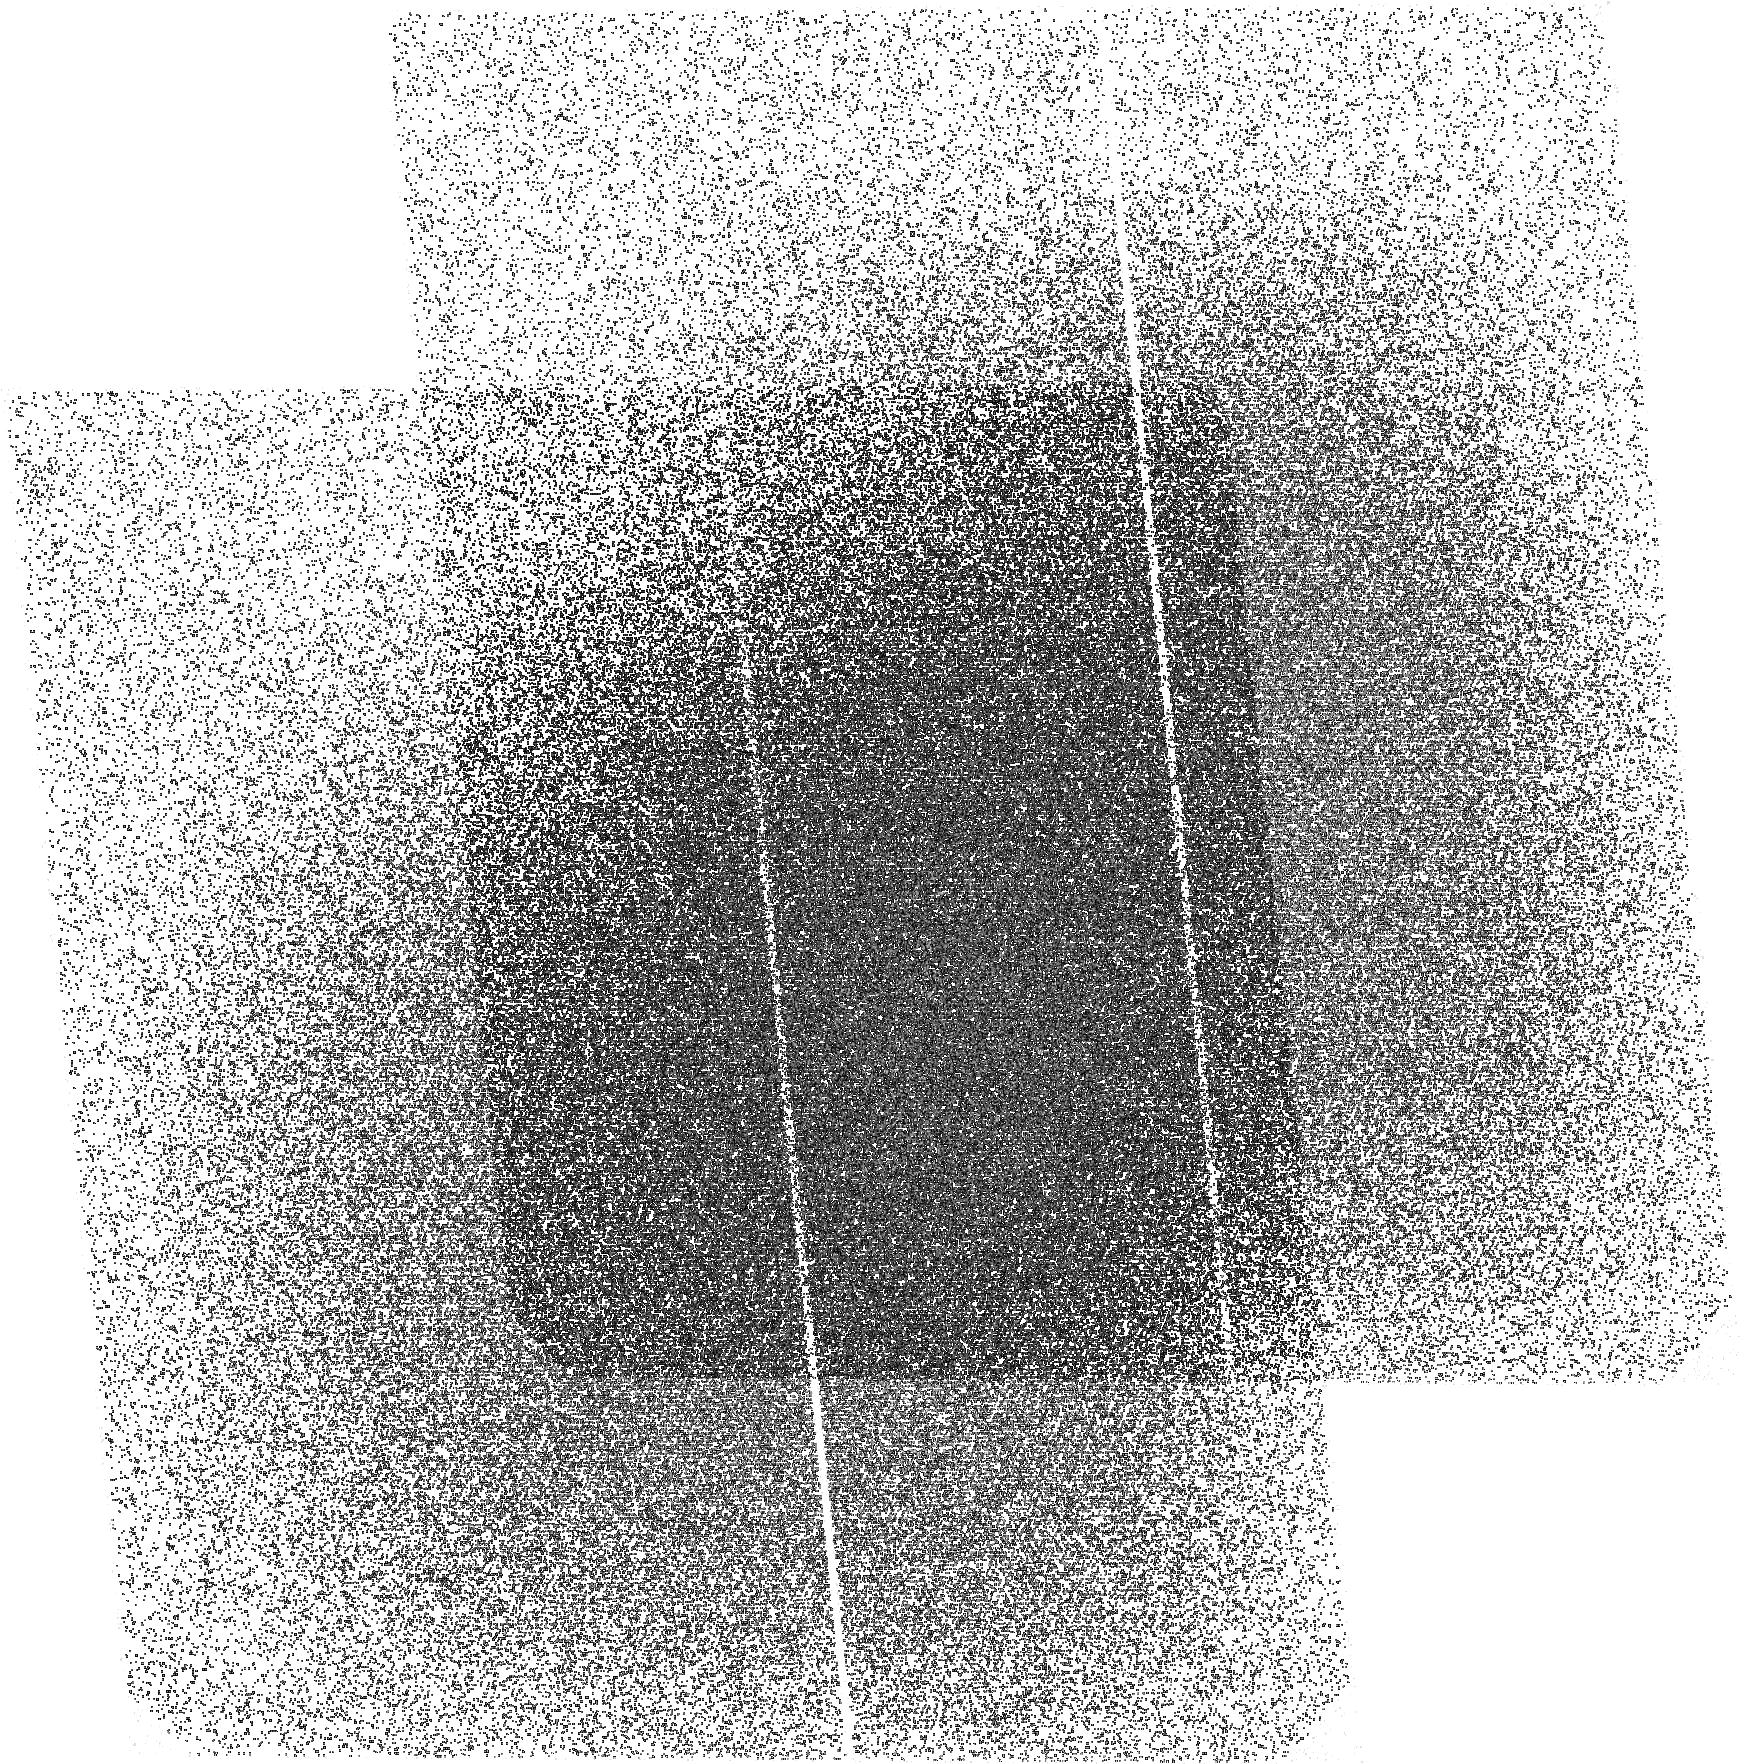
Target: WFPCUDF1-1
Instrument: ACS/SBC
Filter: F150LP
Exposure: 1.4 h
Observation ID: hst_10403_28_acs_sbc_f150lp_j96028

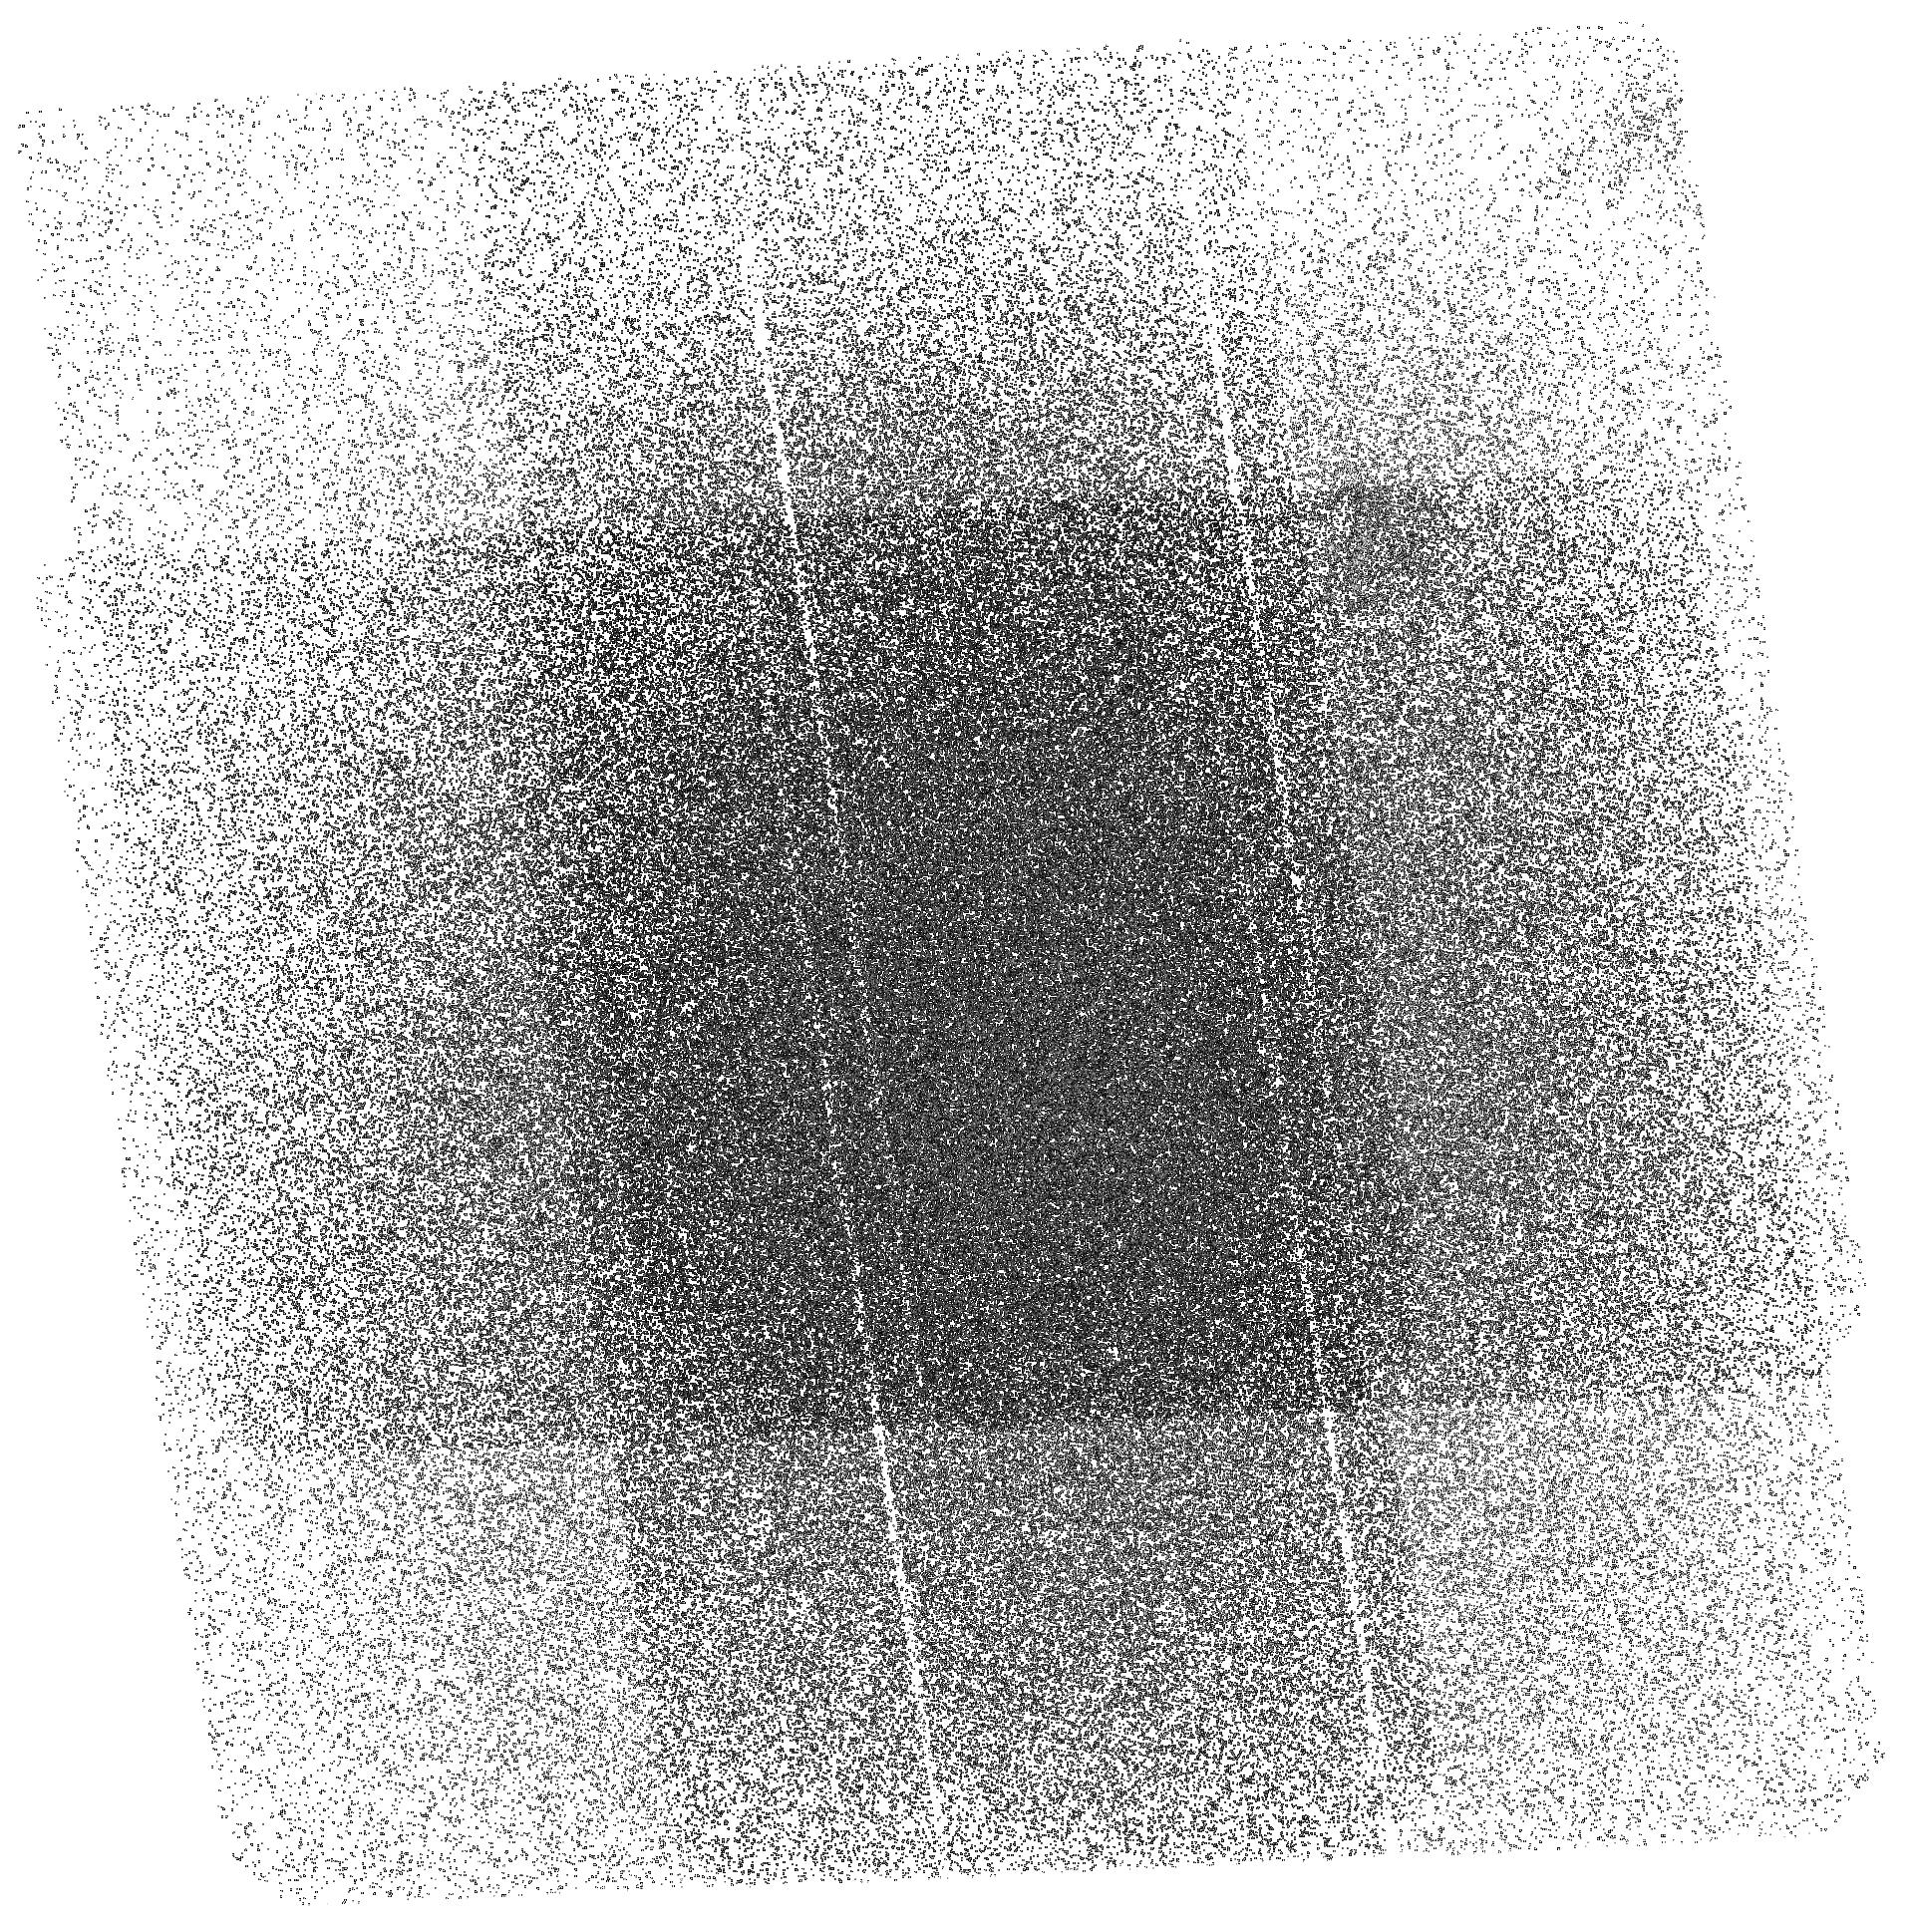
Target: SBCUDF4-4
Instrument: ACS/SBC
Filter: F150LP
Exposure: 1.5 h
Observation ID: hst_10403_19_acs_sbc_f150lp_j96019

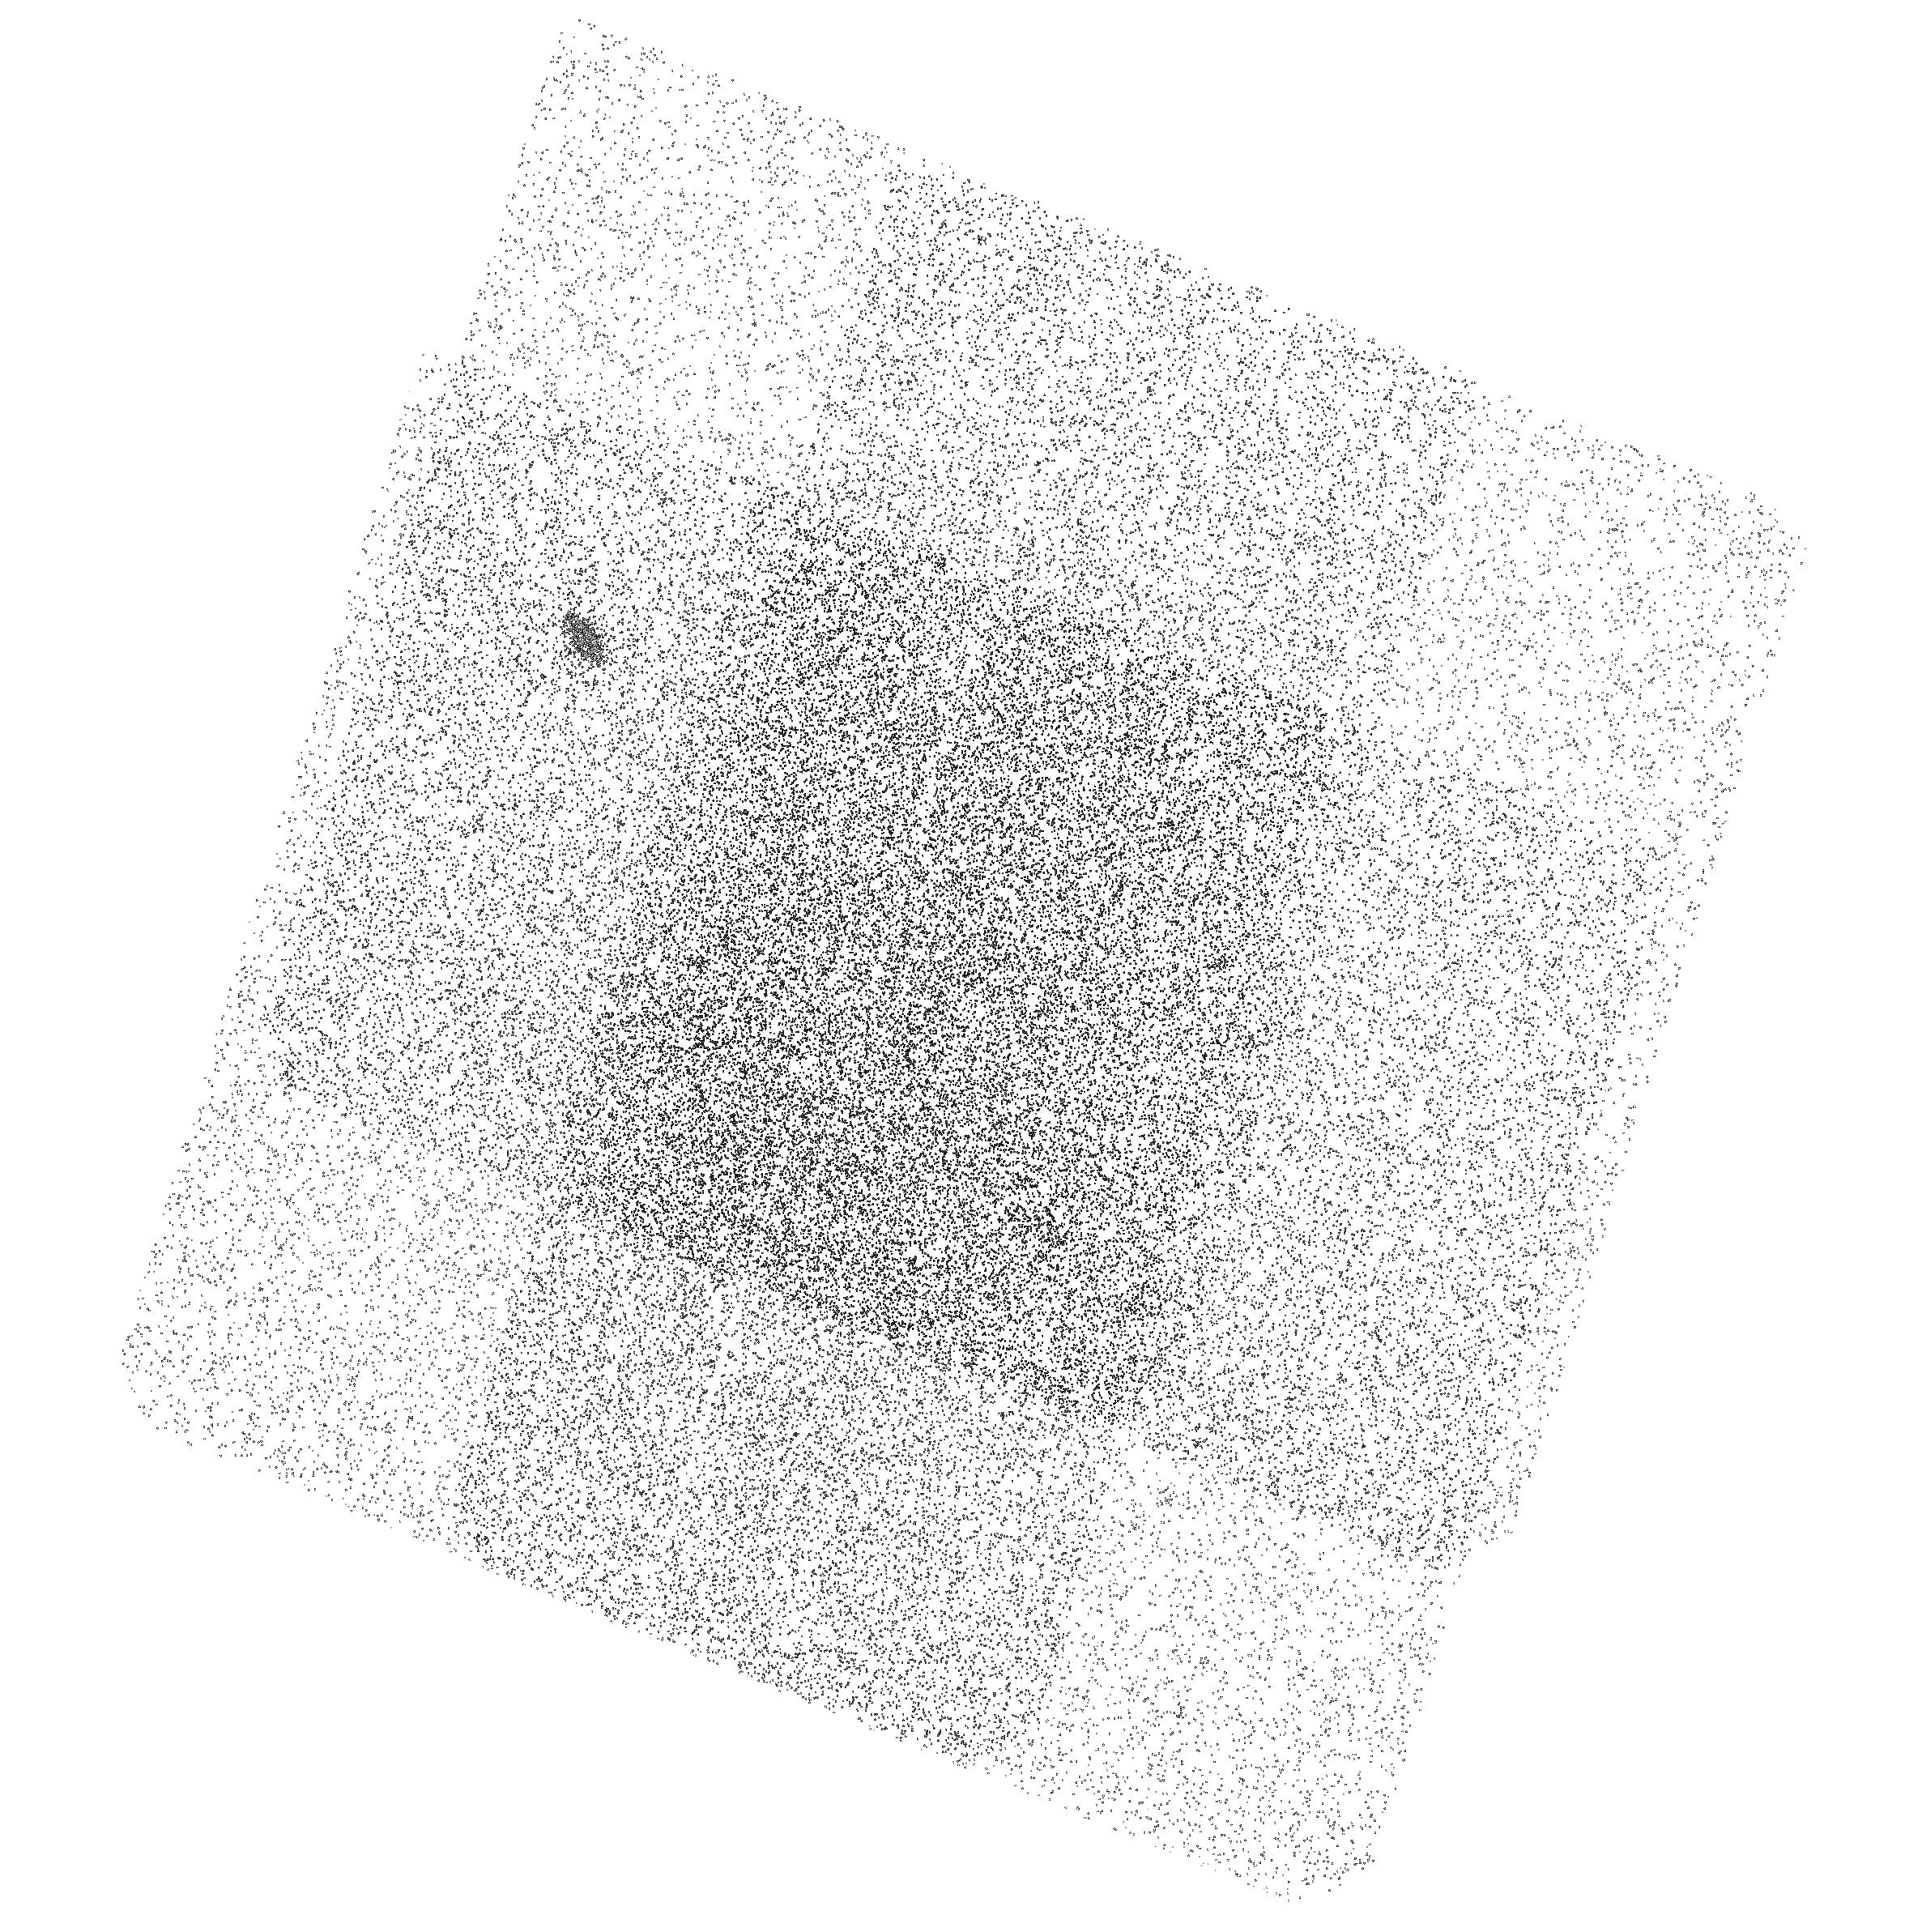
Target: SBCUDF1-2
Instrument: ACS/SBC
Filter: F150LP
Exposure: 1.5 h
Observation ID: hst_10403_02_acs_sbc_f150lp_j96002

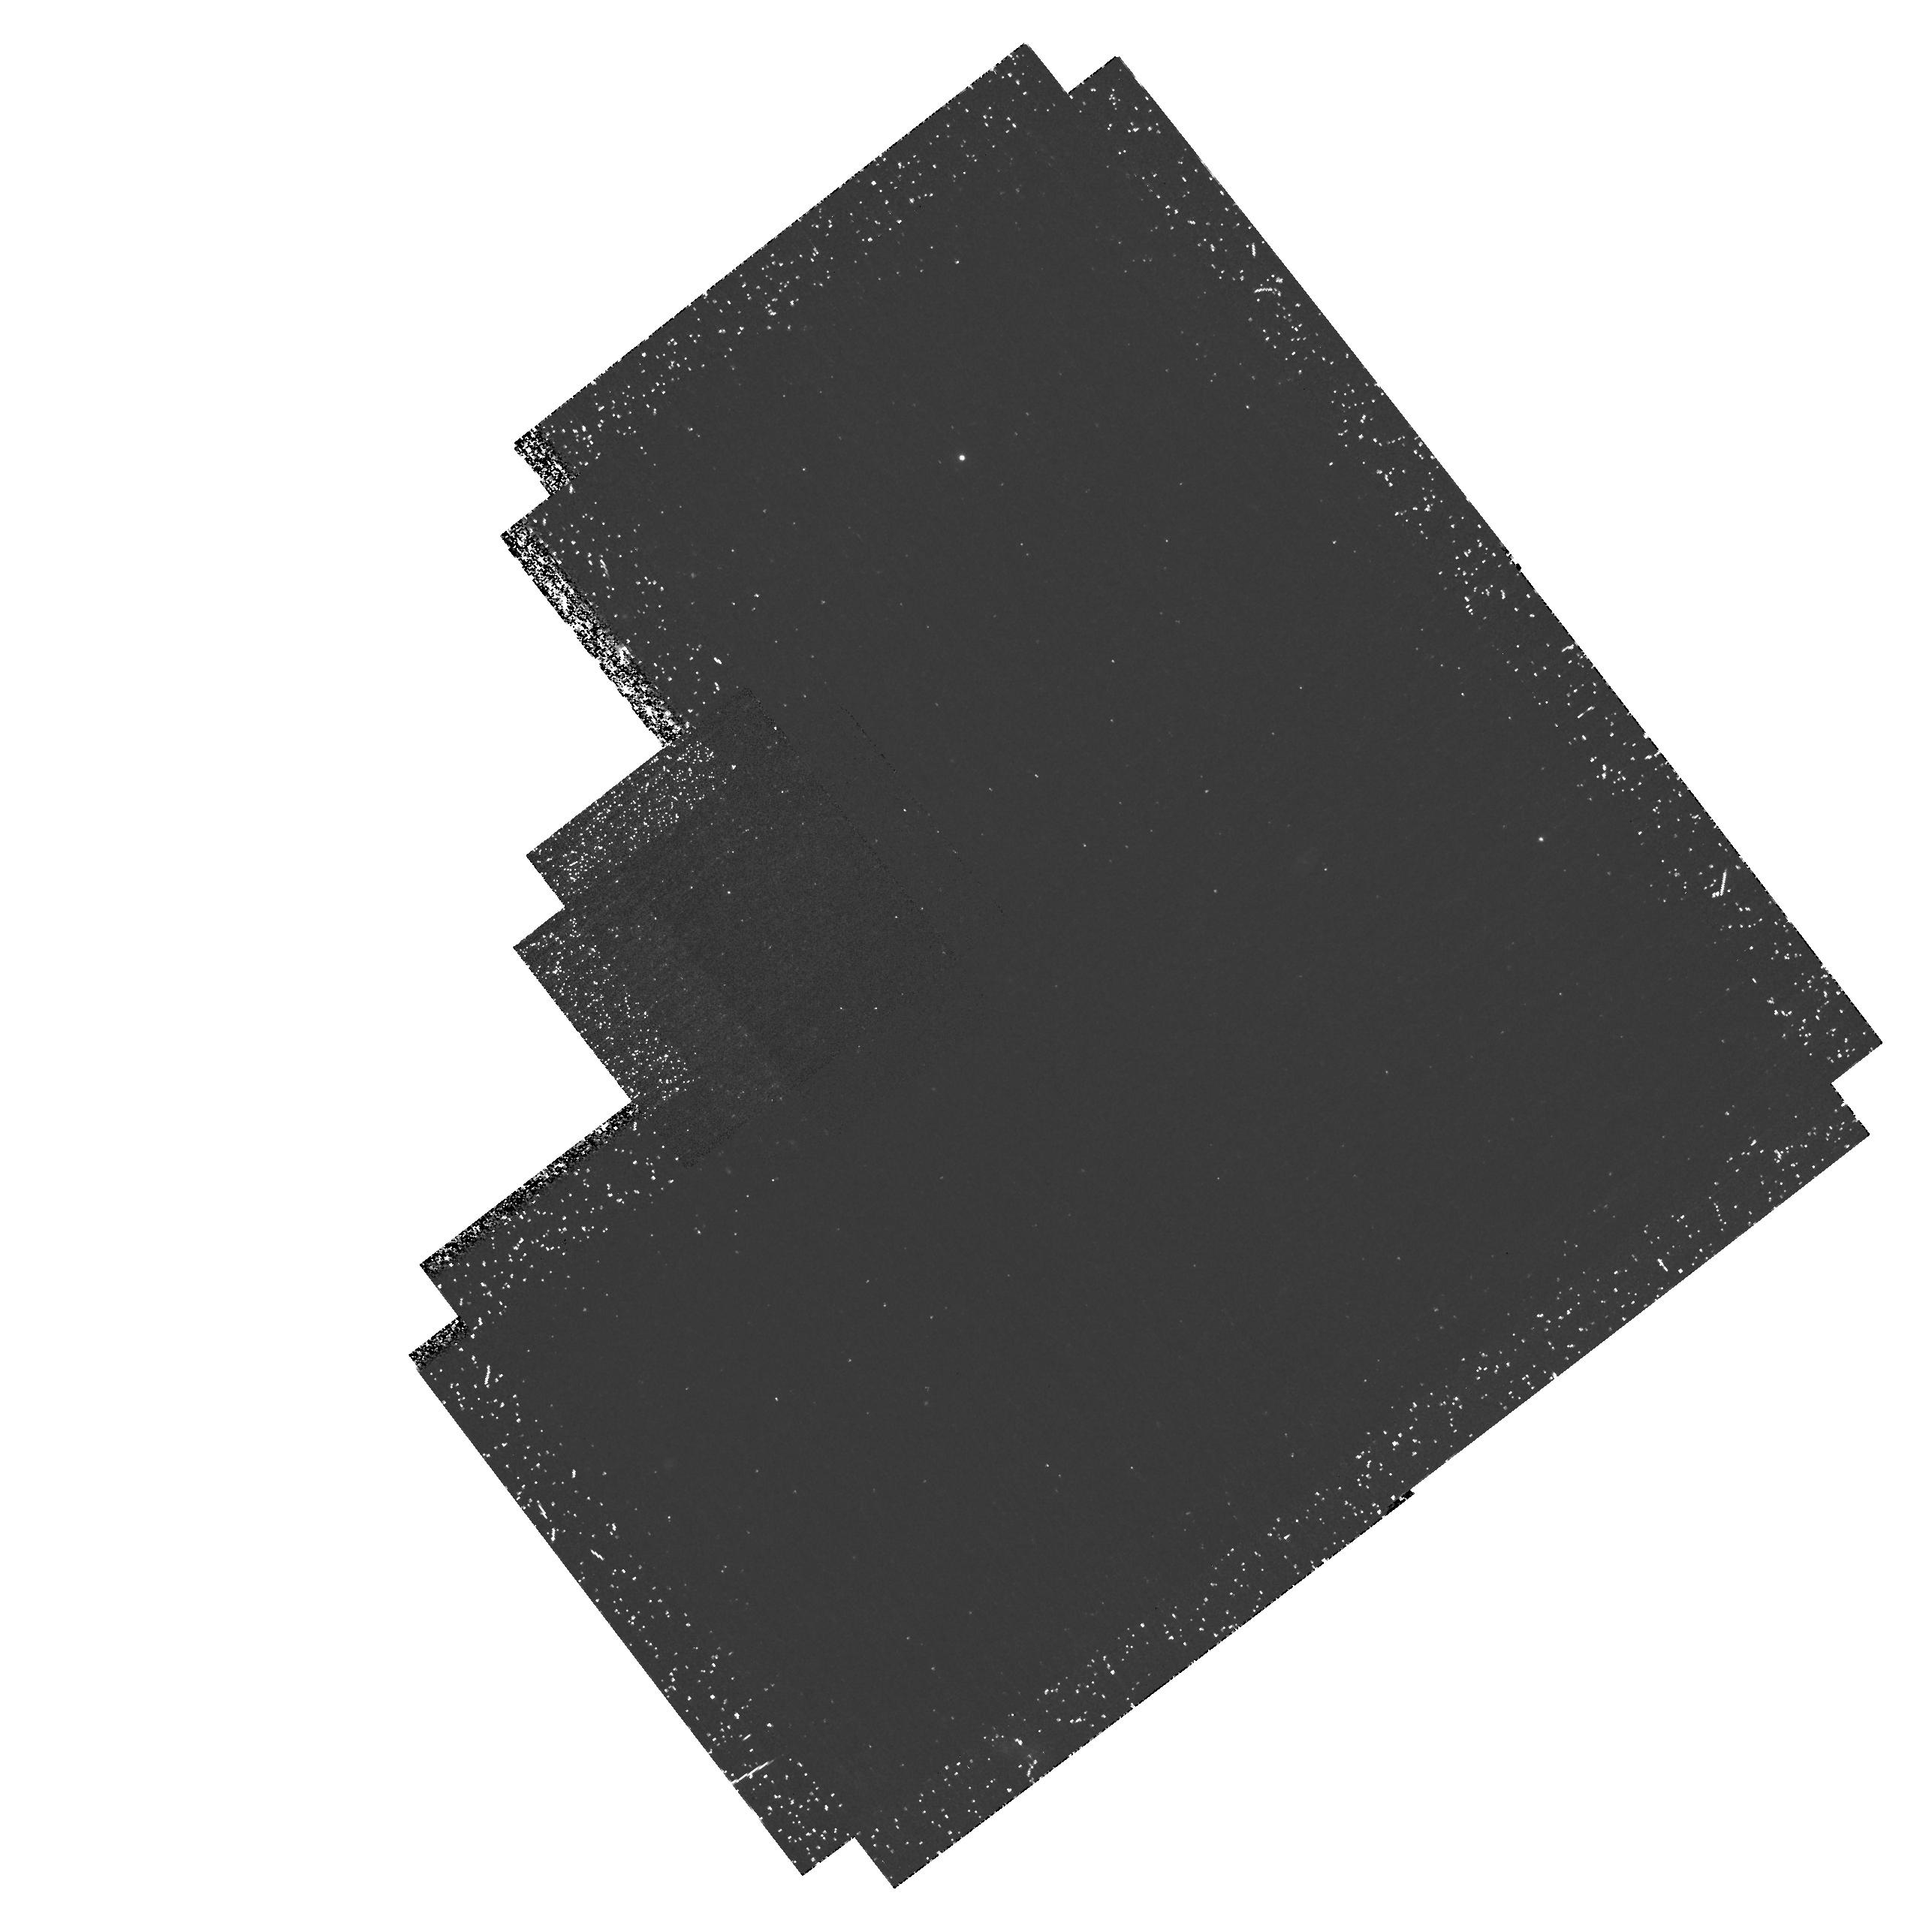
Target: SBCUDF4-2
Instrument: WFPC2/PC
Filter: F300W
Exposure: 1.2 h
Observation ID: hst_10403_17_wfpc2_pc_f300w_u96017

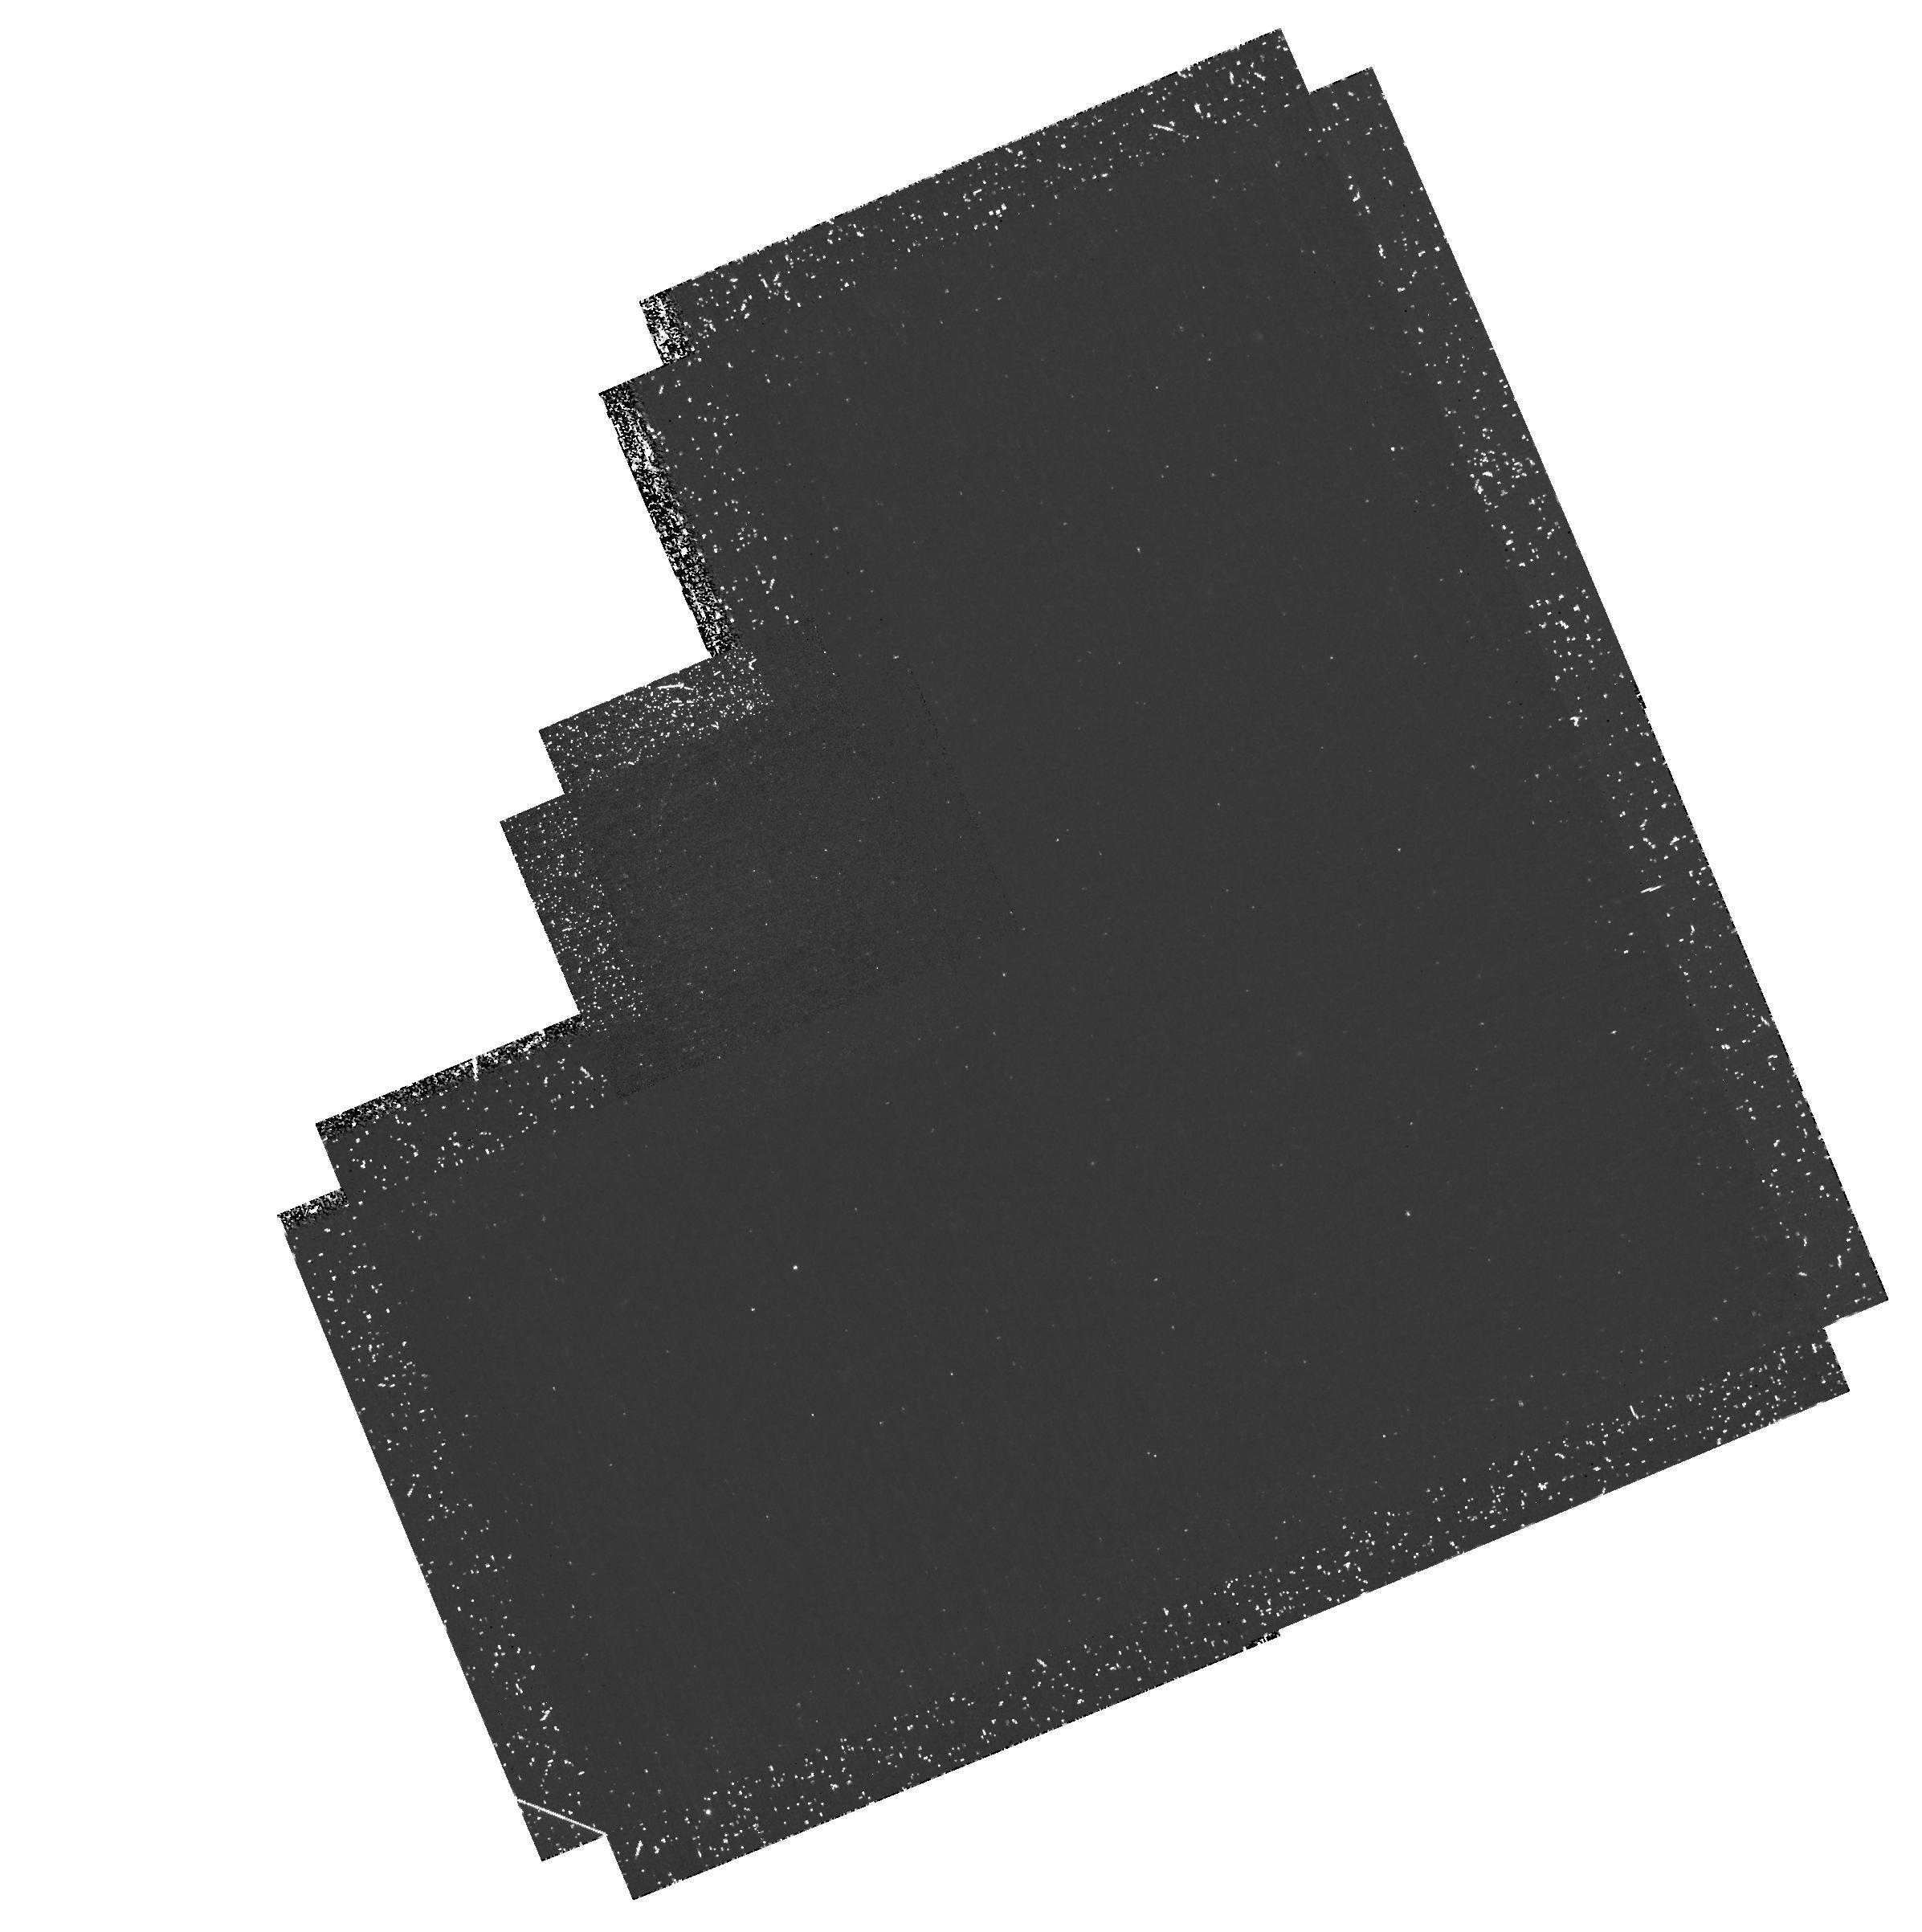
Target: SBCUDF3-2
Instrument: WFPC2/PC
Filter: F300W
Exposure: 1.2 h
Observation ID: hst_10403_12_wfpc2_pc_f300w_u96012

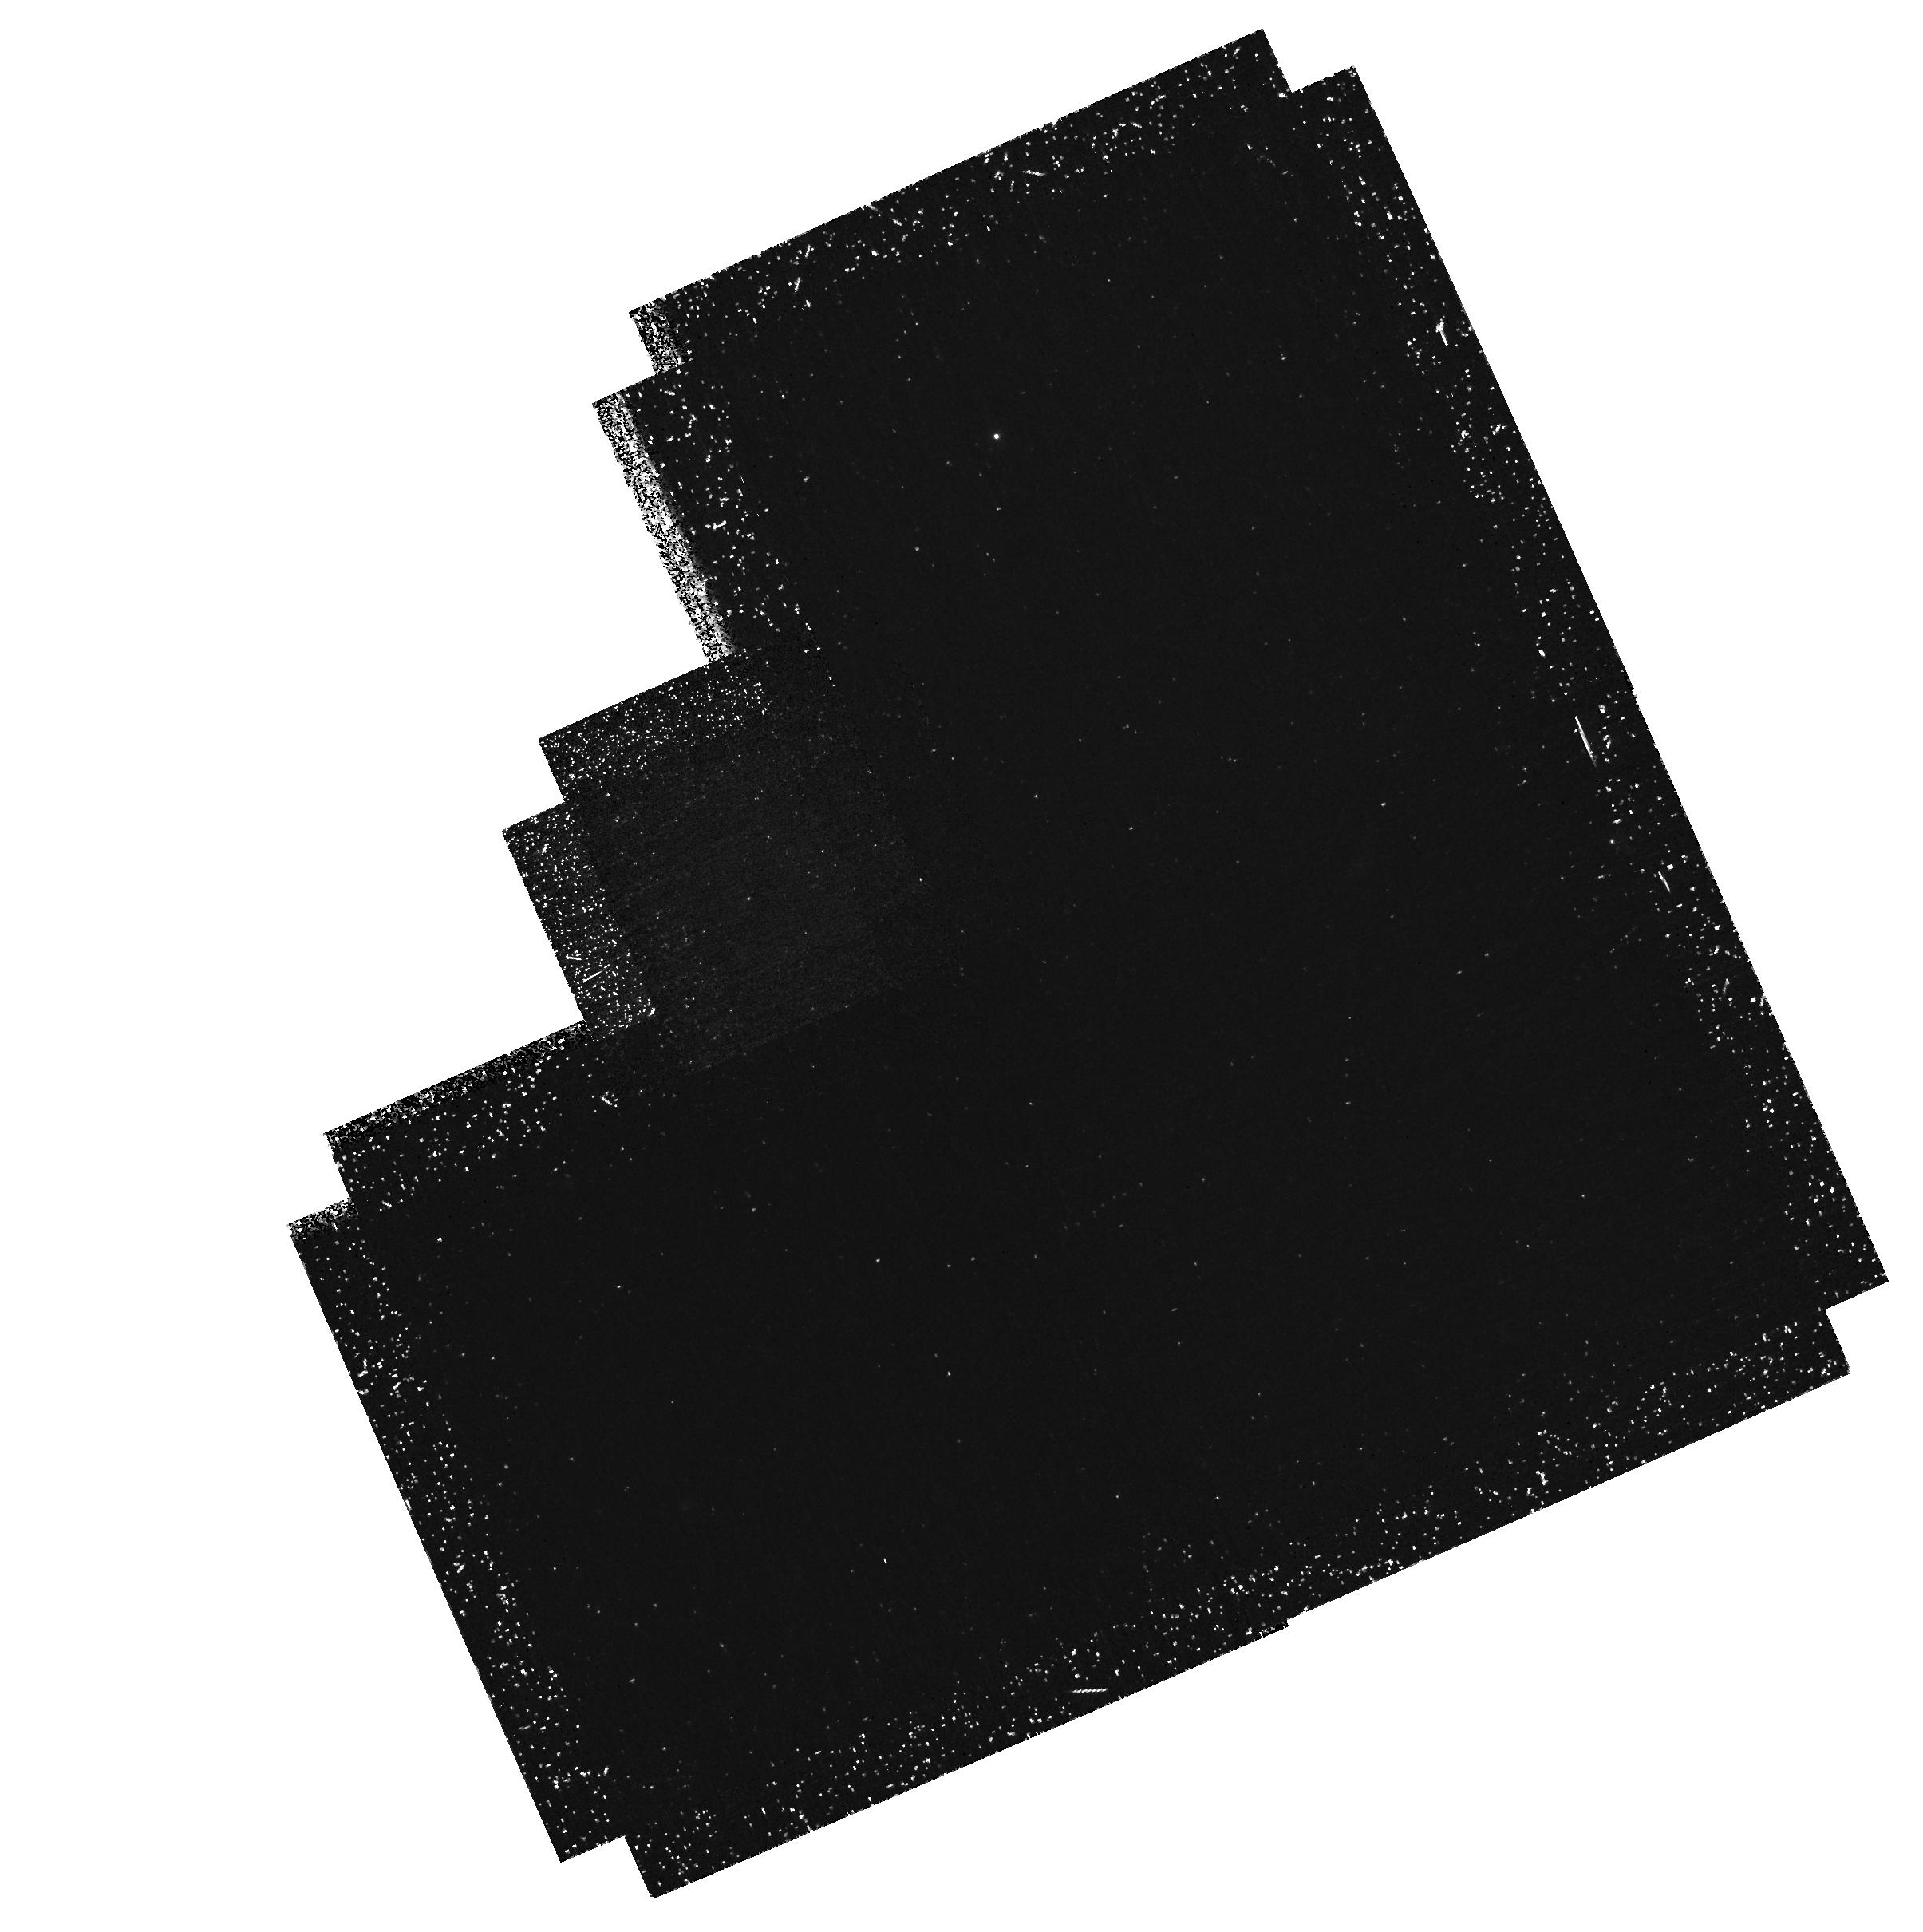
Target: SBCUDF2-2
Instrument: WFPC2/PC
Filter: F300W
Exposure: 1.2 h
Observation ID: hst_10403_07_wfpc2_pc_f300w_u96007

Ultraviolet Imaging of the UDF (PI: Teplitz, Harry)

The Hubble Deep Field North has uninterupted observations at wavelengths from Far-UV through NICMOS H-band, but the UDF goes no bluer than B-band. We propose to complete the UDF coverage with deep ultraviolet imaging of the Ultra-Deep Field (UDF) with the ACS-SBC in the Far-UV (1500 Angstrom) and WFPC2 in the Near-UV (F300W). We will reach point source limits of ABmag=28.5, a factor of ten fainter than the GALEX ultradeep surveys. Our dataset will add to the value of the UDF legacy, and requires the unique capabilities of HST. In the spirit of the UDF, we submit this proposal in the Treasury catagory. We request a modest allocation of observing time for a Treasury program: 62 orbits. We will provide science quality images and photometric catalogs to enable a range of research topics by the community. The science goals of the team are to investigate the episode of strong star formation activity in galaxies out to z=1, through the rest-frame FUV luminosity function and the internal color structure of galaxies. Far-UV number counts suggest that moderate redshift (z~0.5) starbursts are undergoing a single, rapid burst of star-formation. We will investigate this result by measuring the faint-end slope, alpha, of the luminosity function. We will measure the star formation properties of moderate redshift starburst galaxies and compare their morphologies in the UV, optical, and near-IR. This catalog of starbursts will also be important to the astronomical community in correlating unobscured star-formation with the sources detected in the Spitzer Space Telescope legacy observations of the field. With the high spatial resolution data, will set strict limits on the flux escaping in intermediate redshift (1<z<2) galaxies at wavelengths below the rest-frame Lyman limit, and thus infer the contribution of star forming galaxies at z~5 to the metagalactic ionizing radiation.